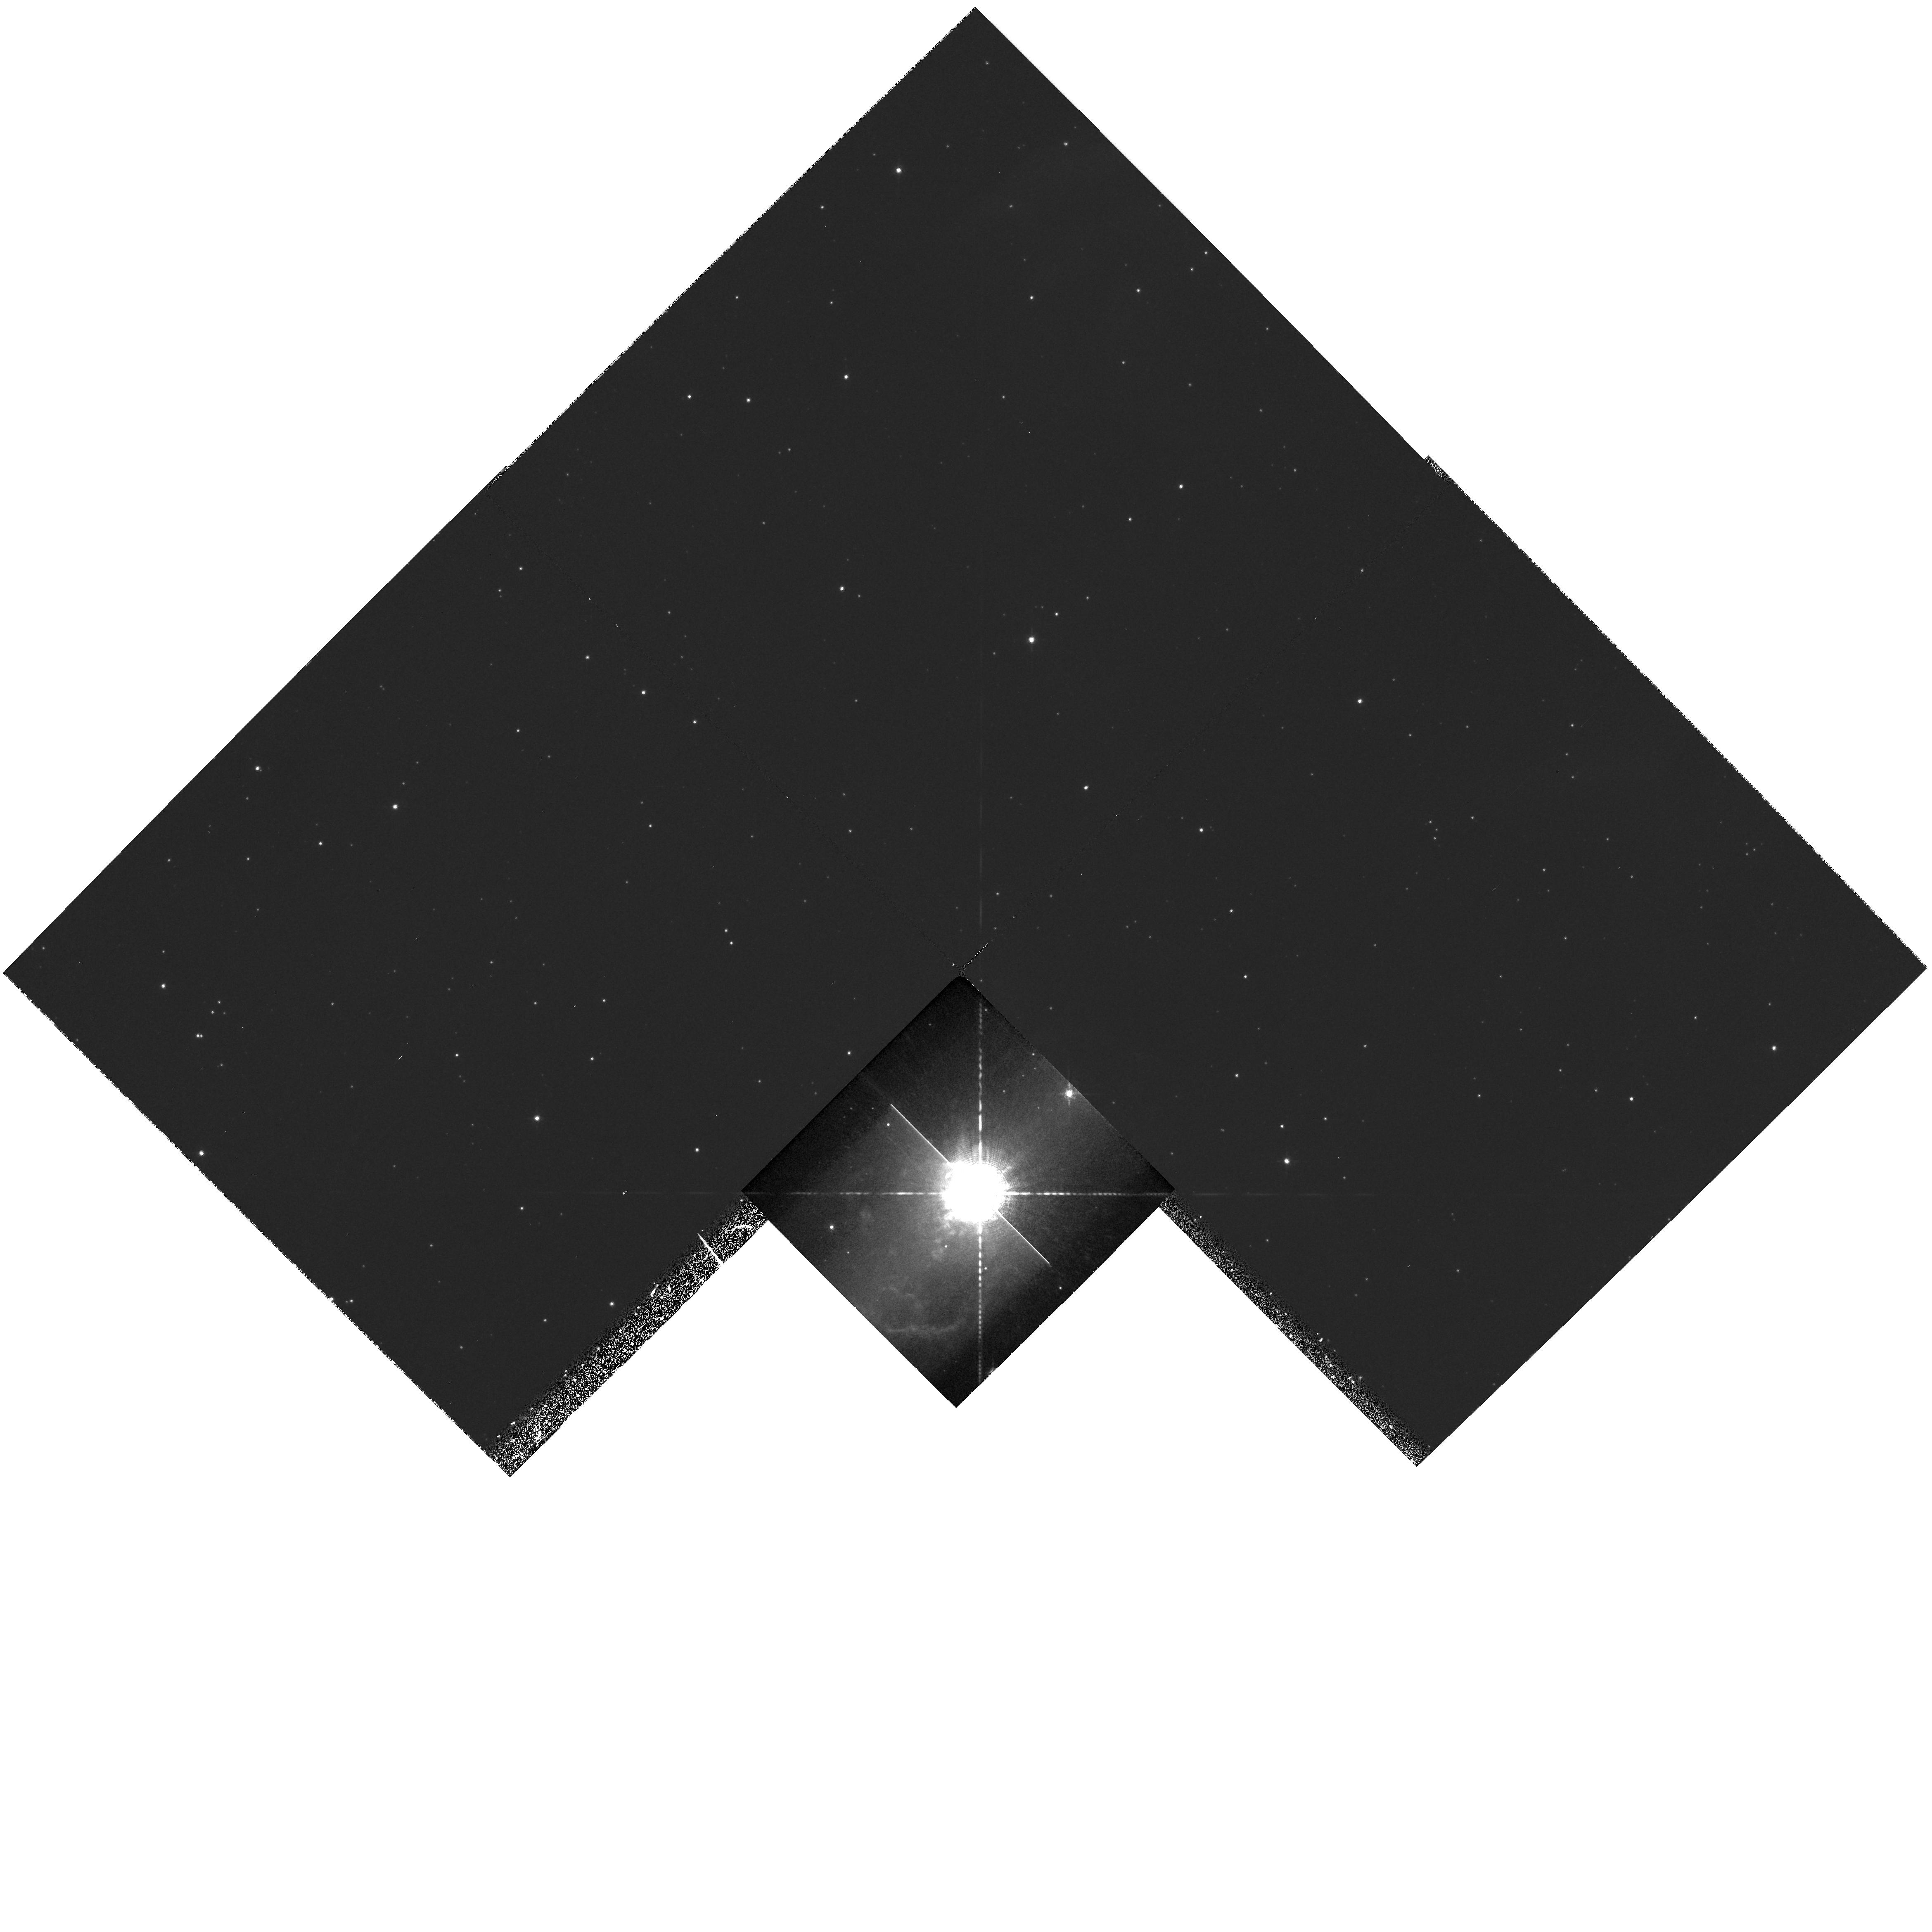
Target: HR-CARINAE
Instrument: WFPC2/PC
Filter: F656N
Exposure: 30 min
Observation ID: hst_6693_03_wfpc2_pc_f656n_u36h03

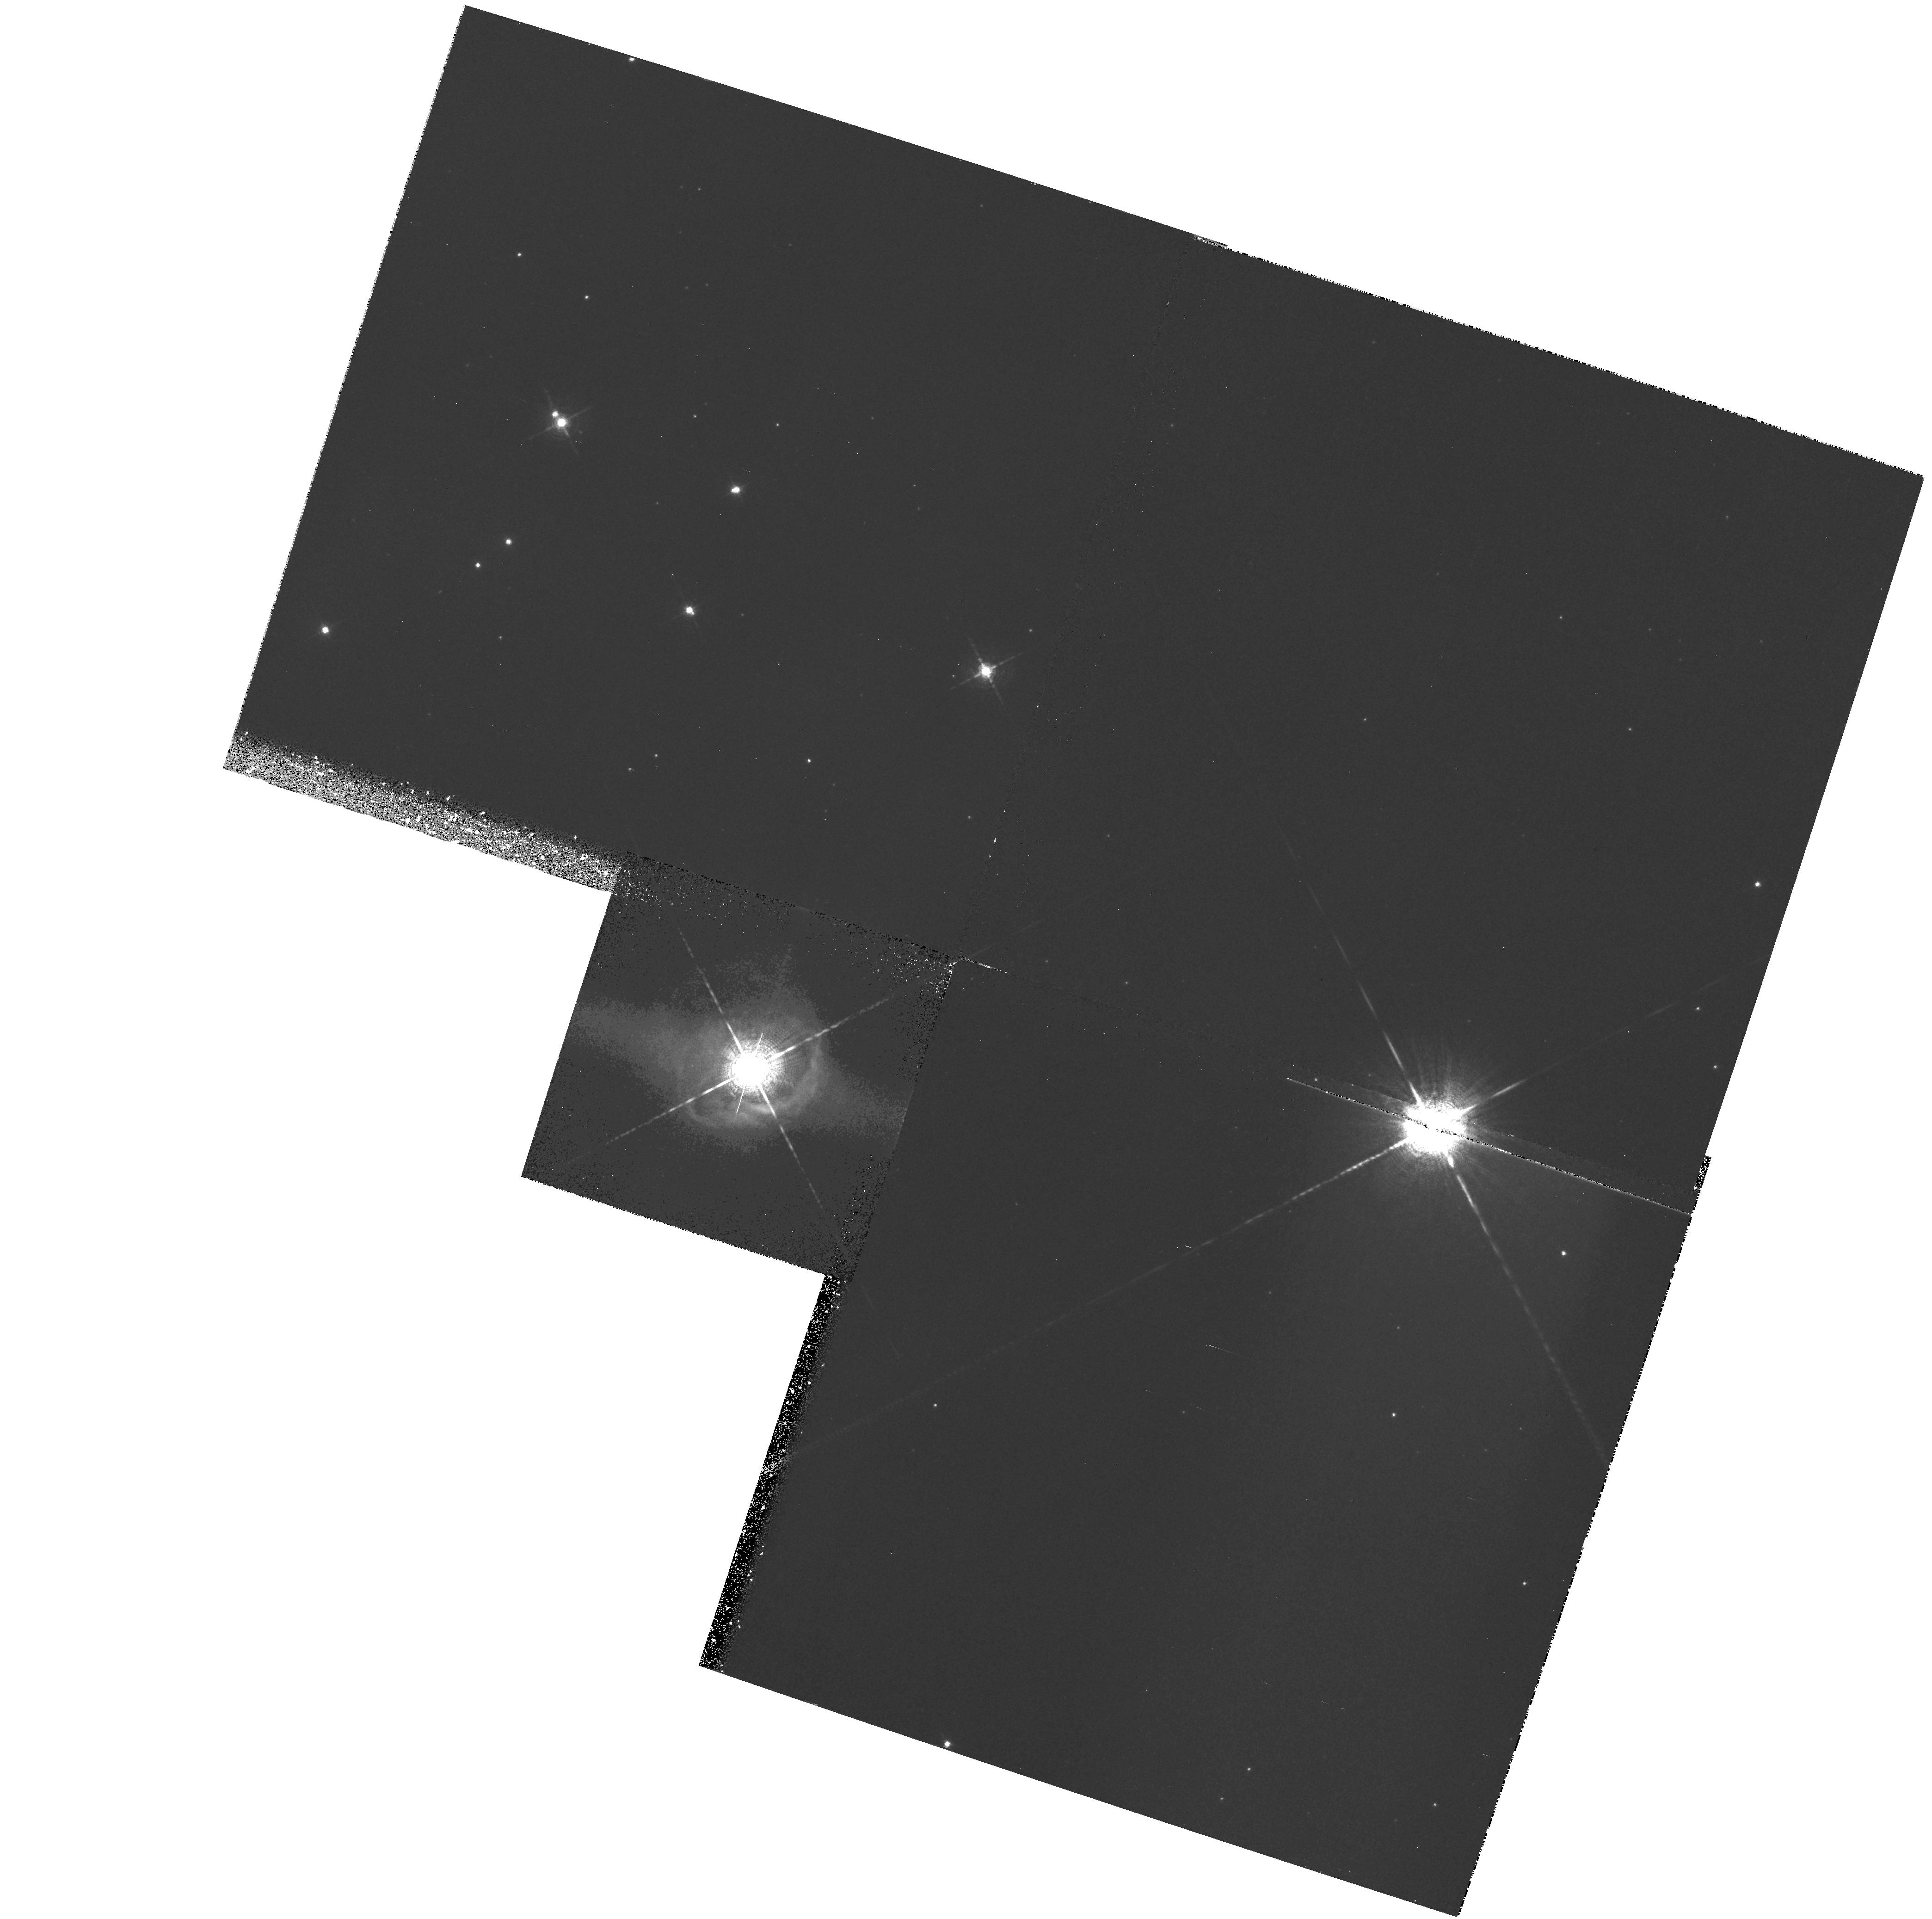
Target: HD168625
Instrument: WFPC2/PC
Filter: F656N
Exposure: 25 min
Observation ID: hst_6693_02_wfpc2_pc_f656n_u36h02

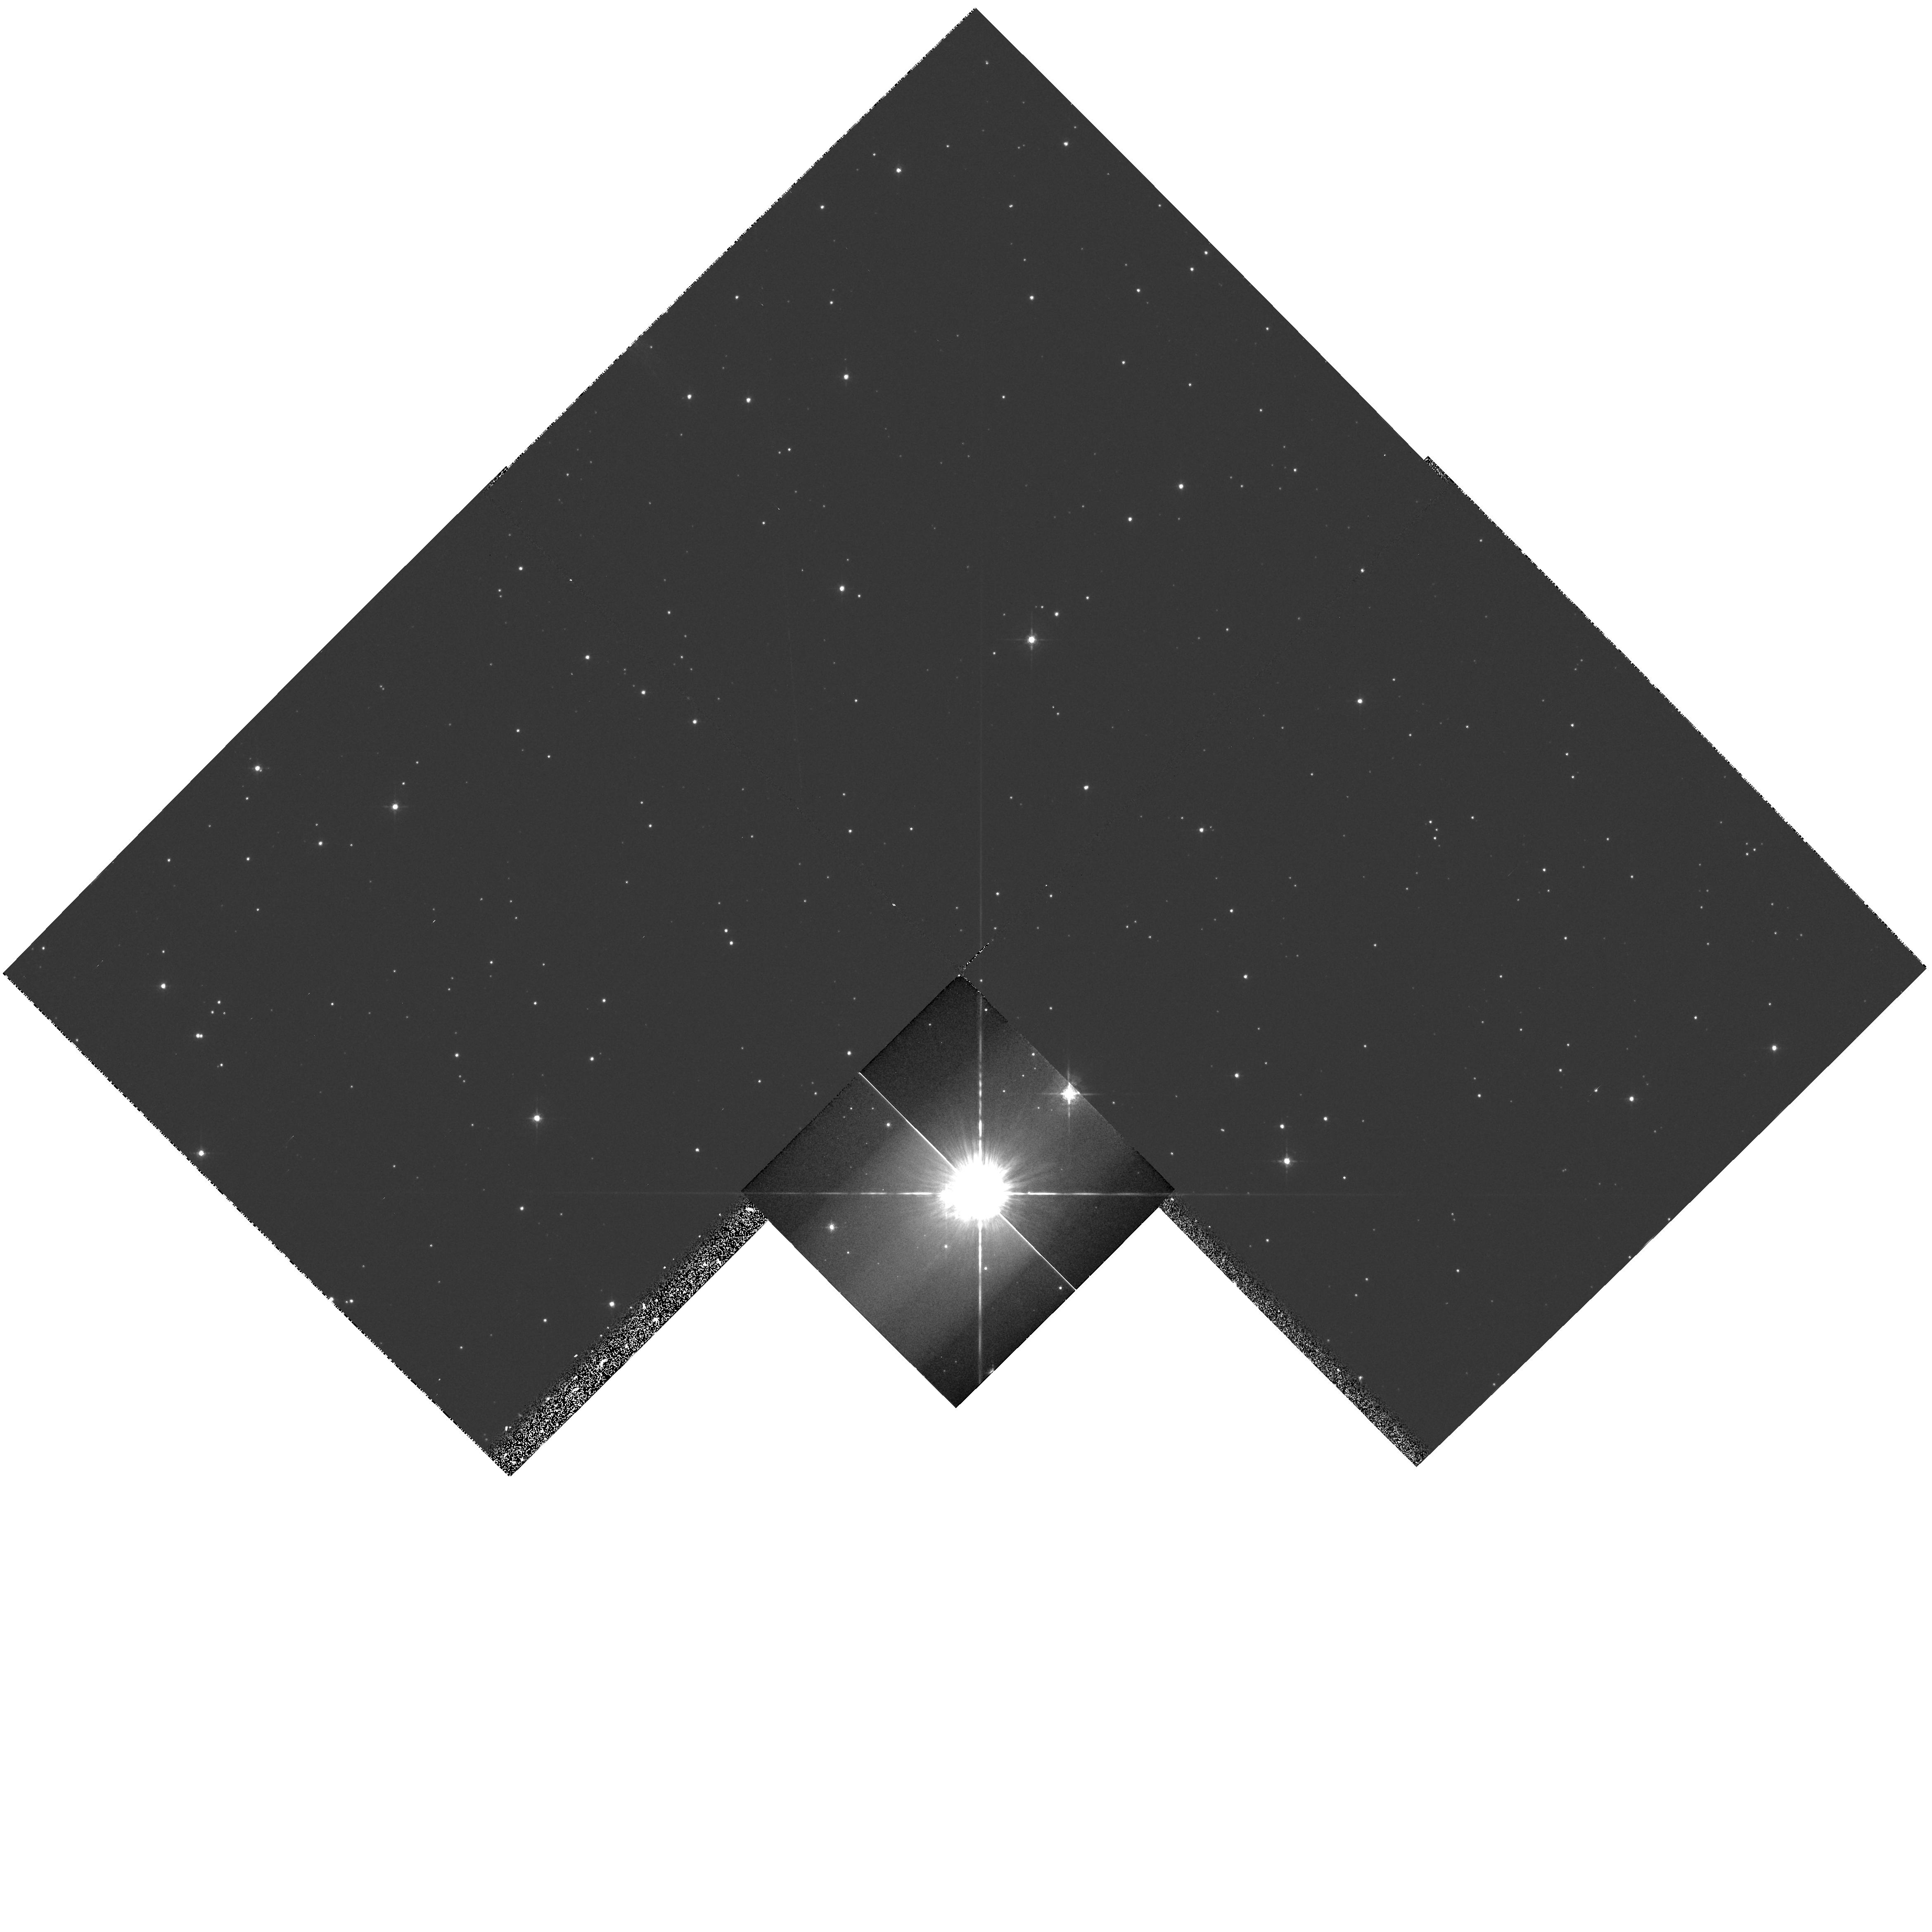
Target: HR-CARINAE
Instrument: WFPC2/PC
Filter: F547M
Exposure: 4 min
Observation ID: hst_6693_03_wfpc2_pc_f547m_u36h03

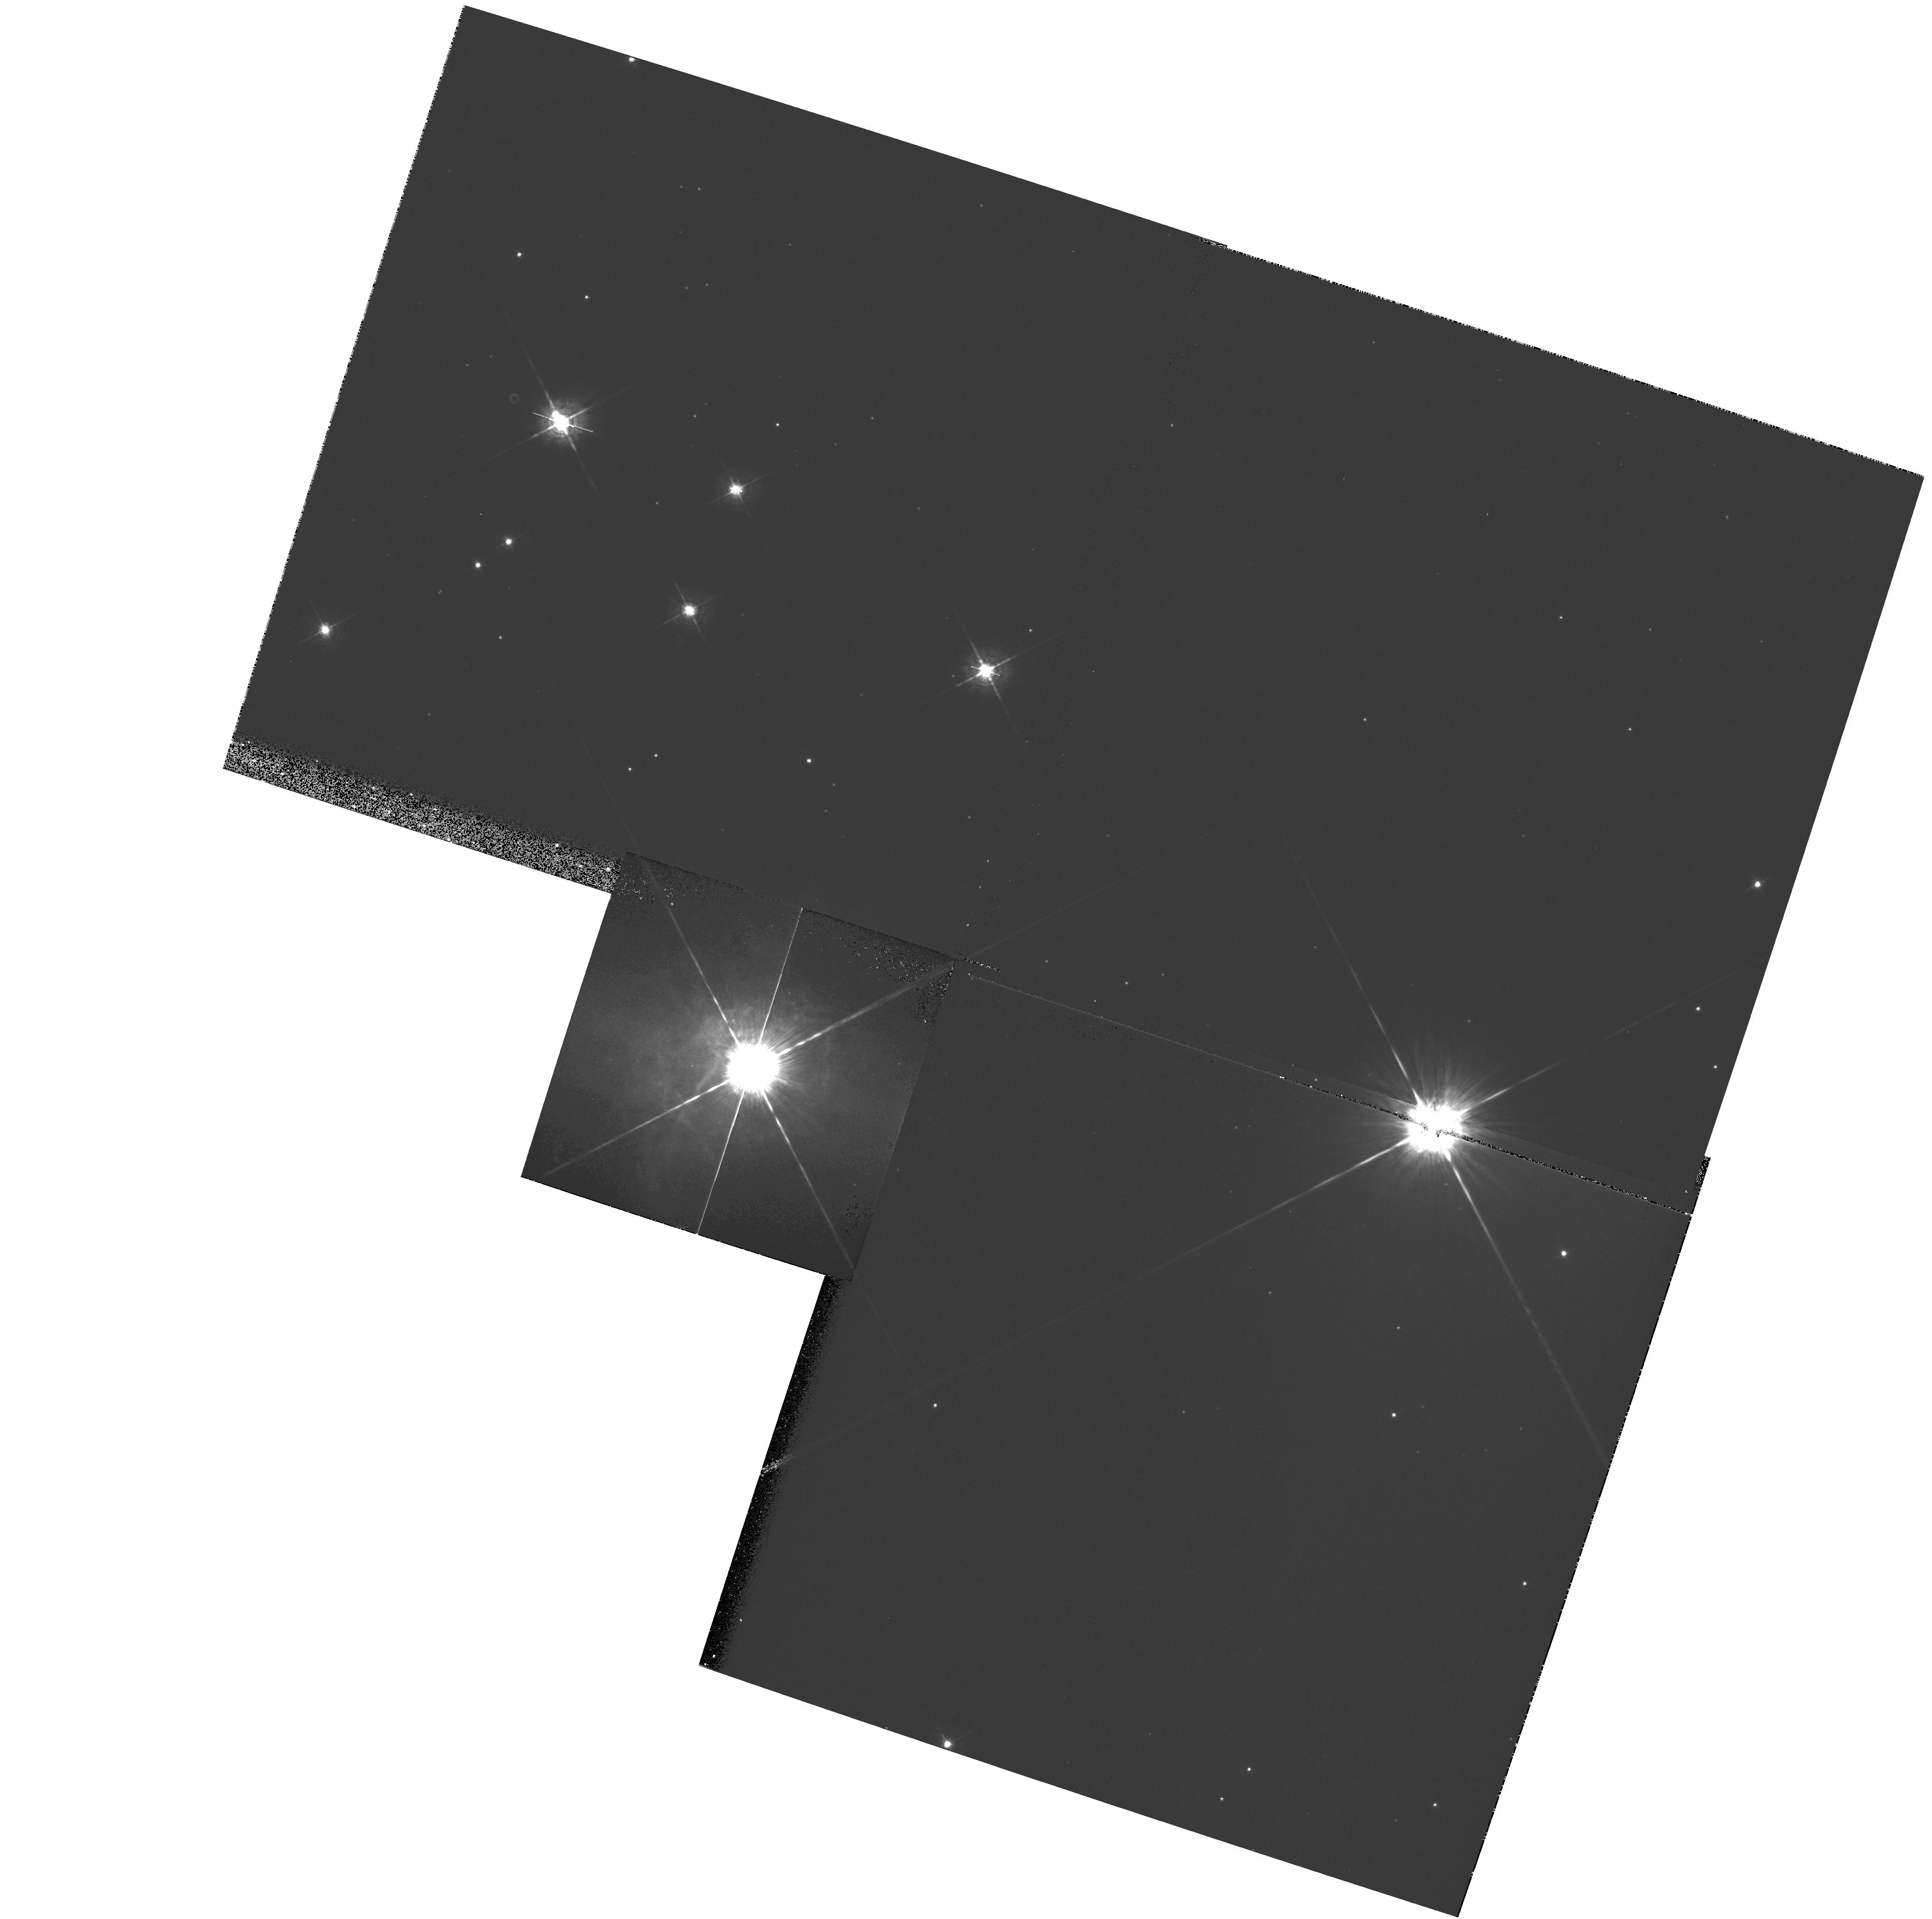
Target: HD168625
Instrument: WFPC2/PC
Filter: F547M
Exposure: 7 min
Observation ID: hst_6693_02_wfpc2_pc_f547m_u36h02

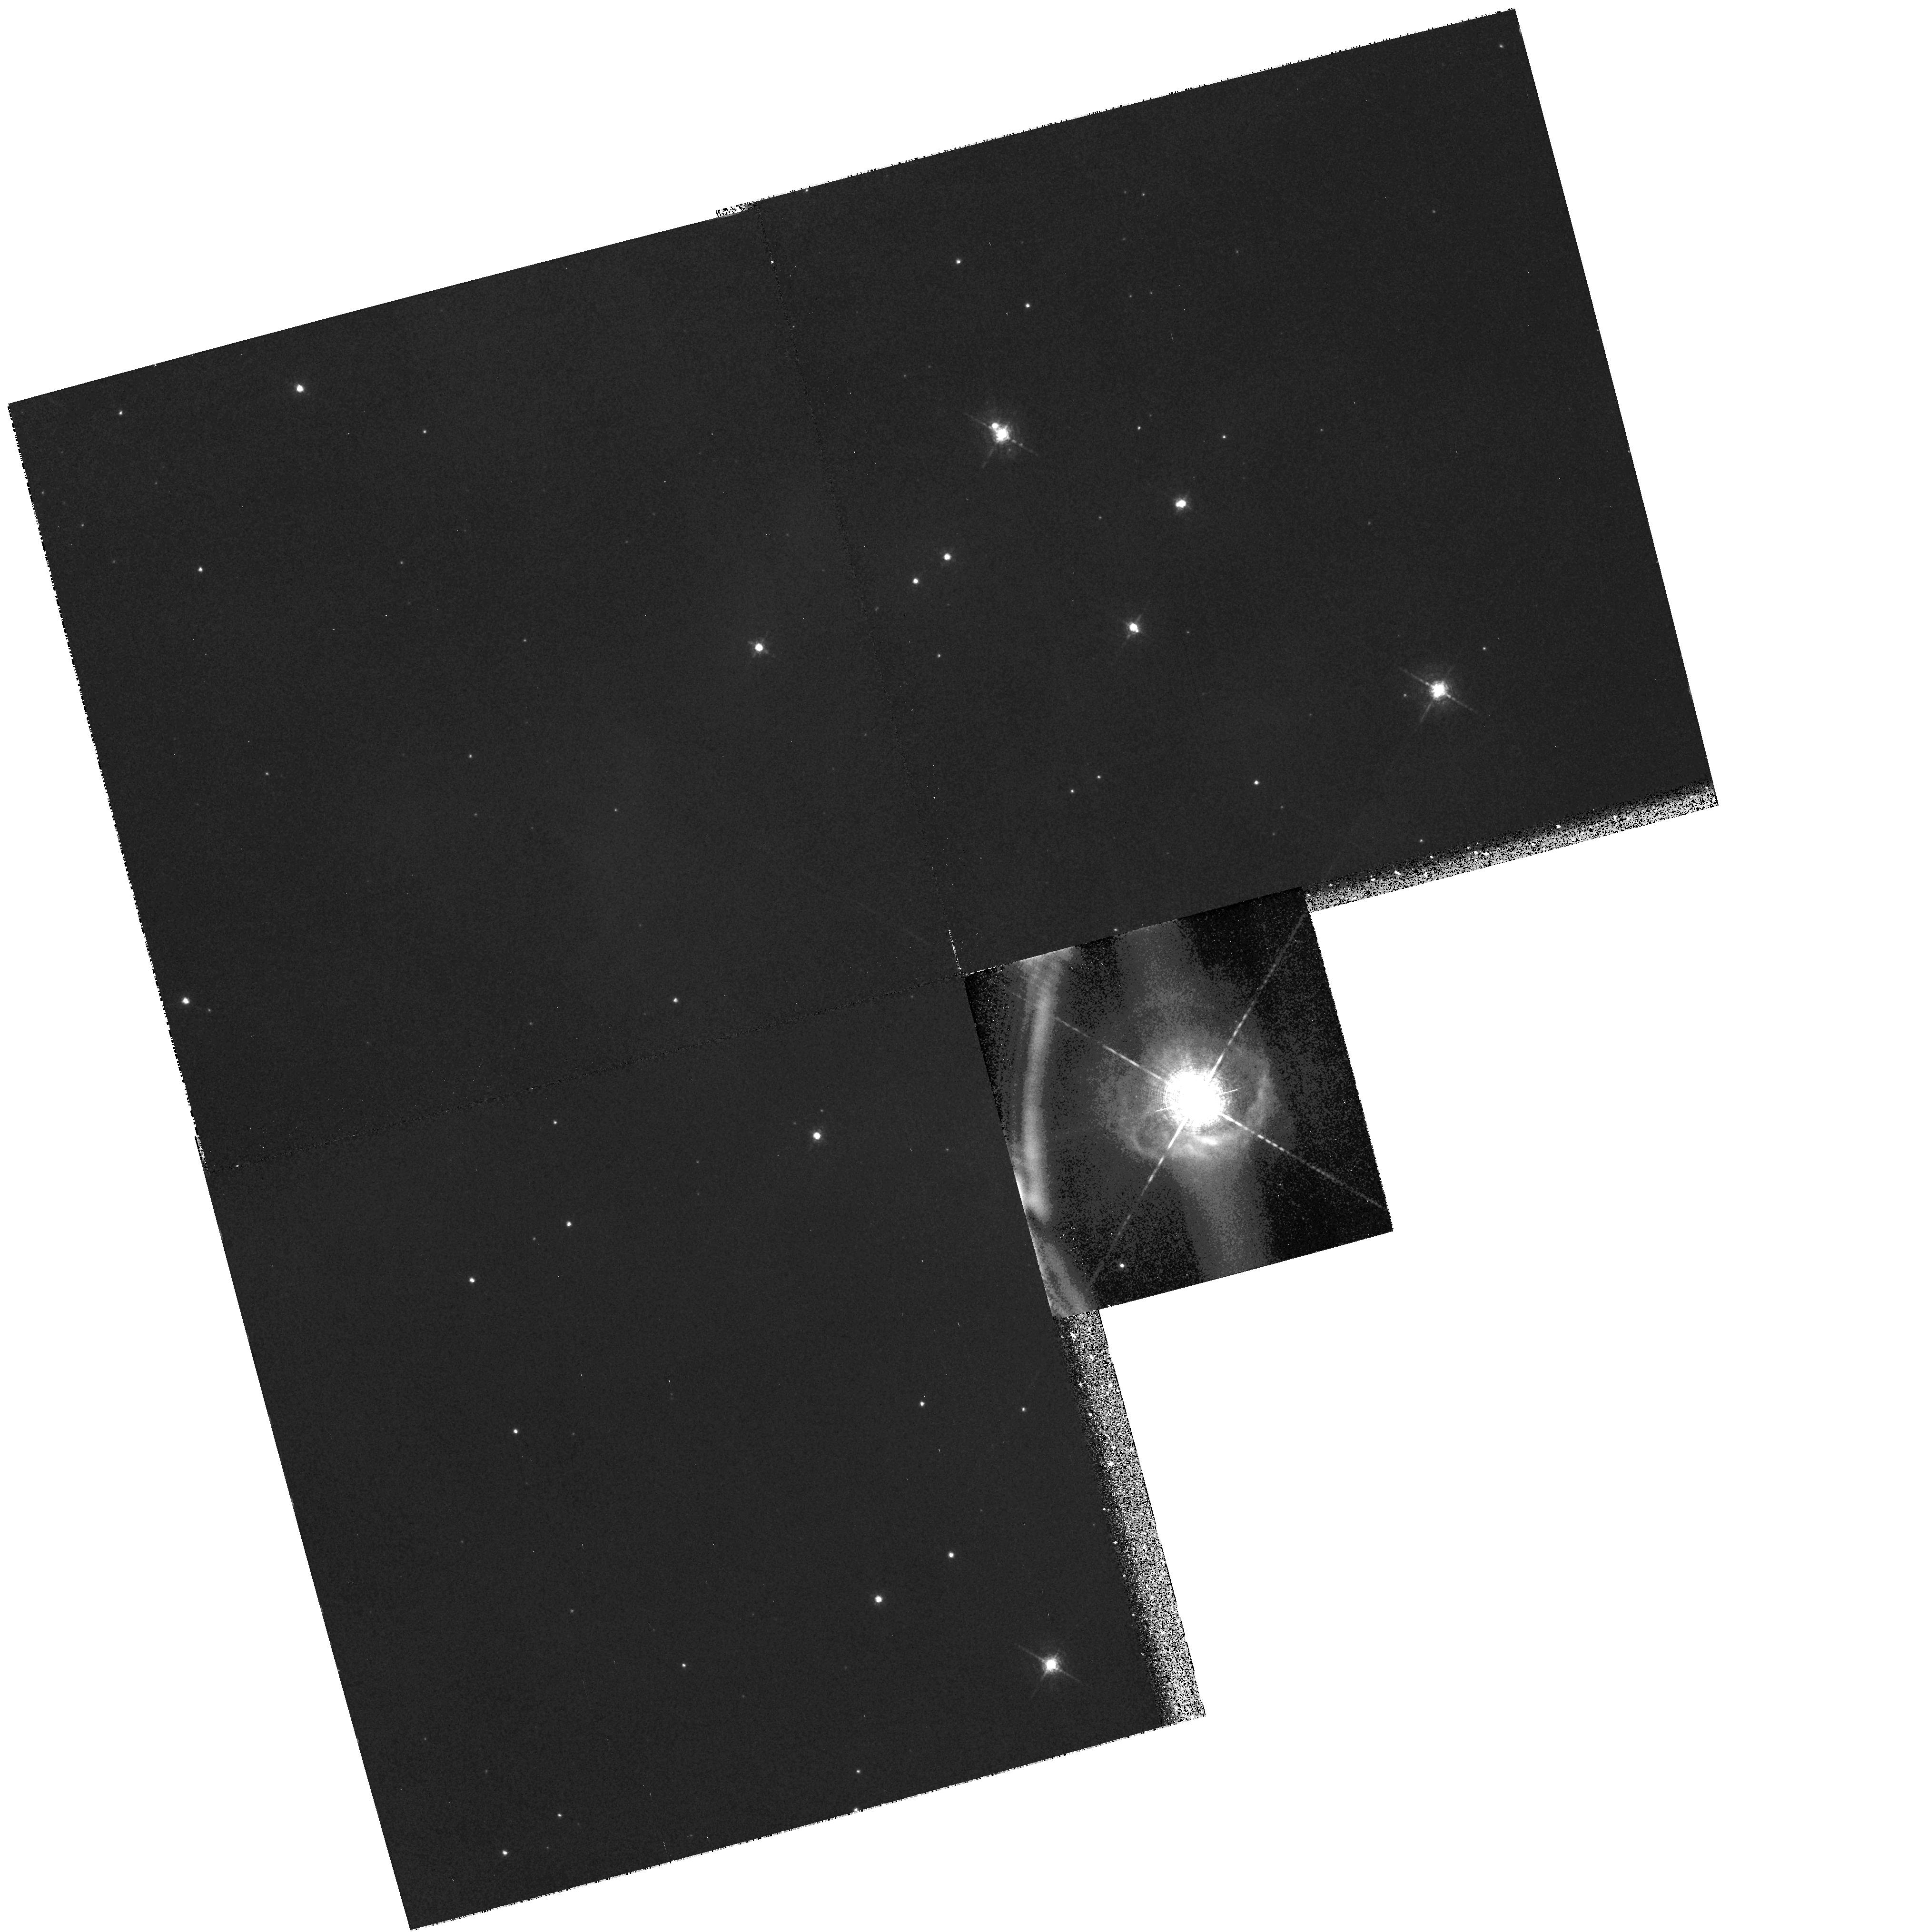
Target: HD168625
Instrument: WFPC2/PC
Filter: F656N
Exposure: 25 min
Observation ID: hst_6693_01_wfpc2_pc_f656n_u36h01

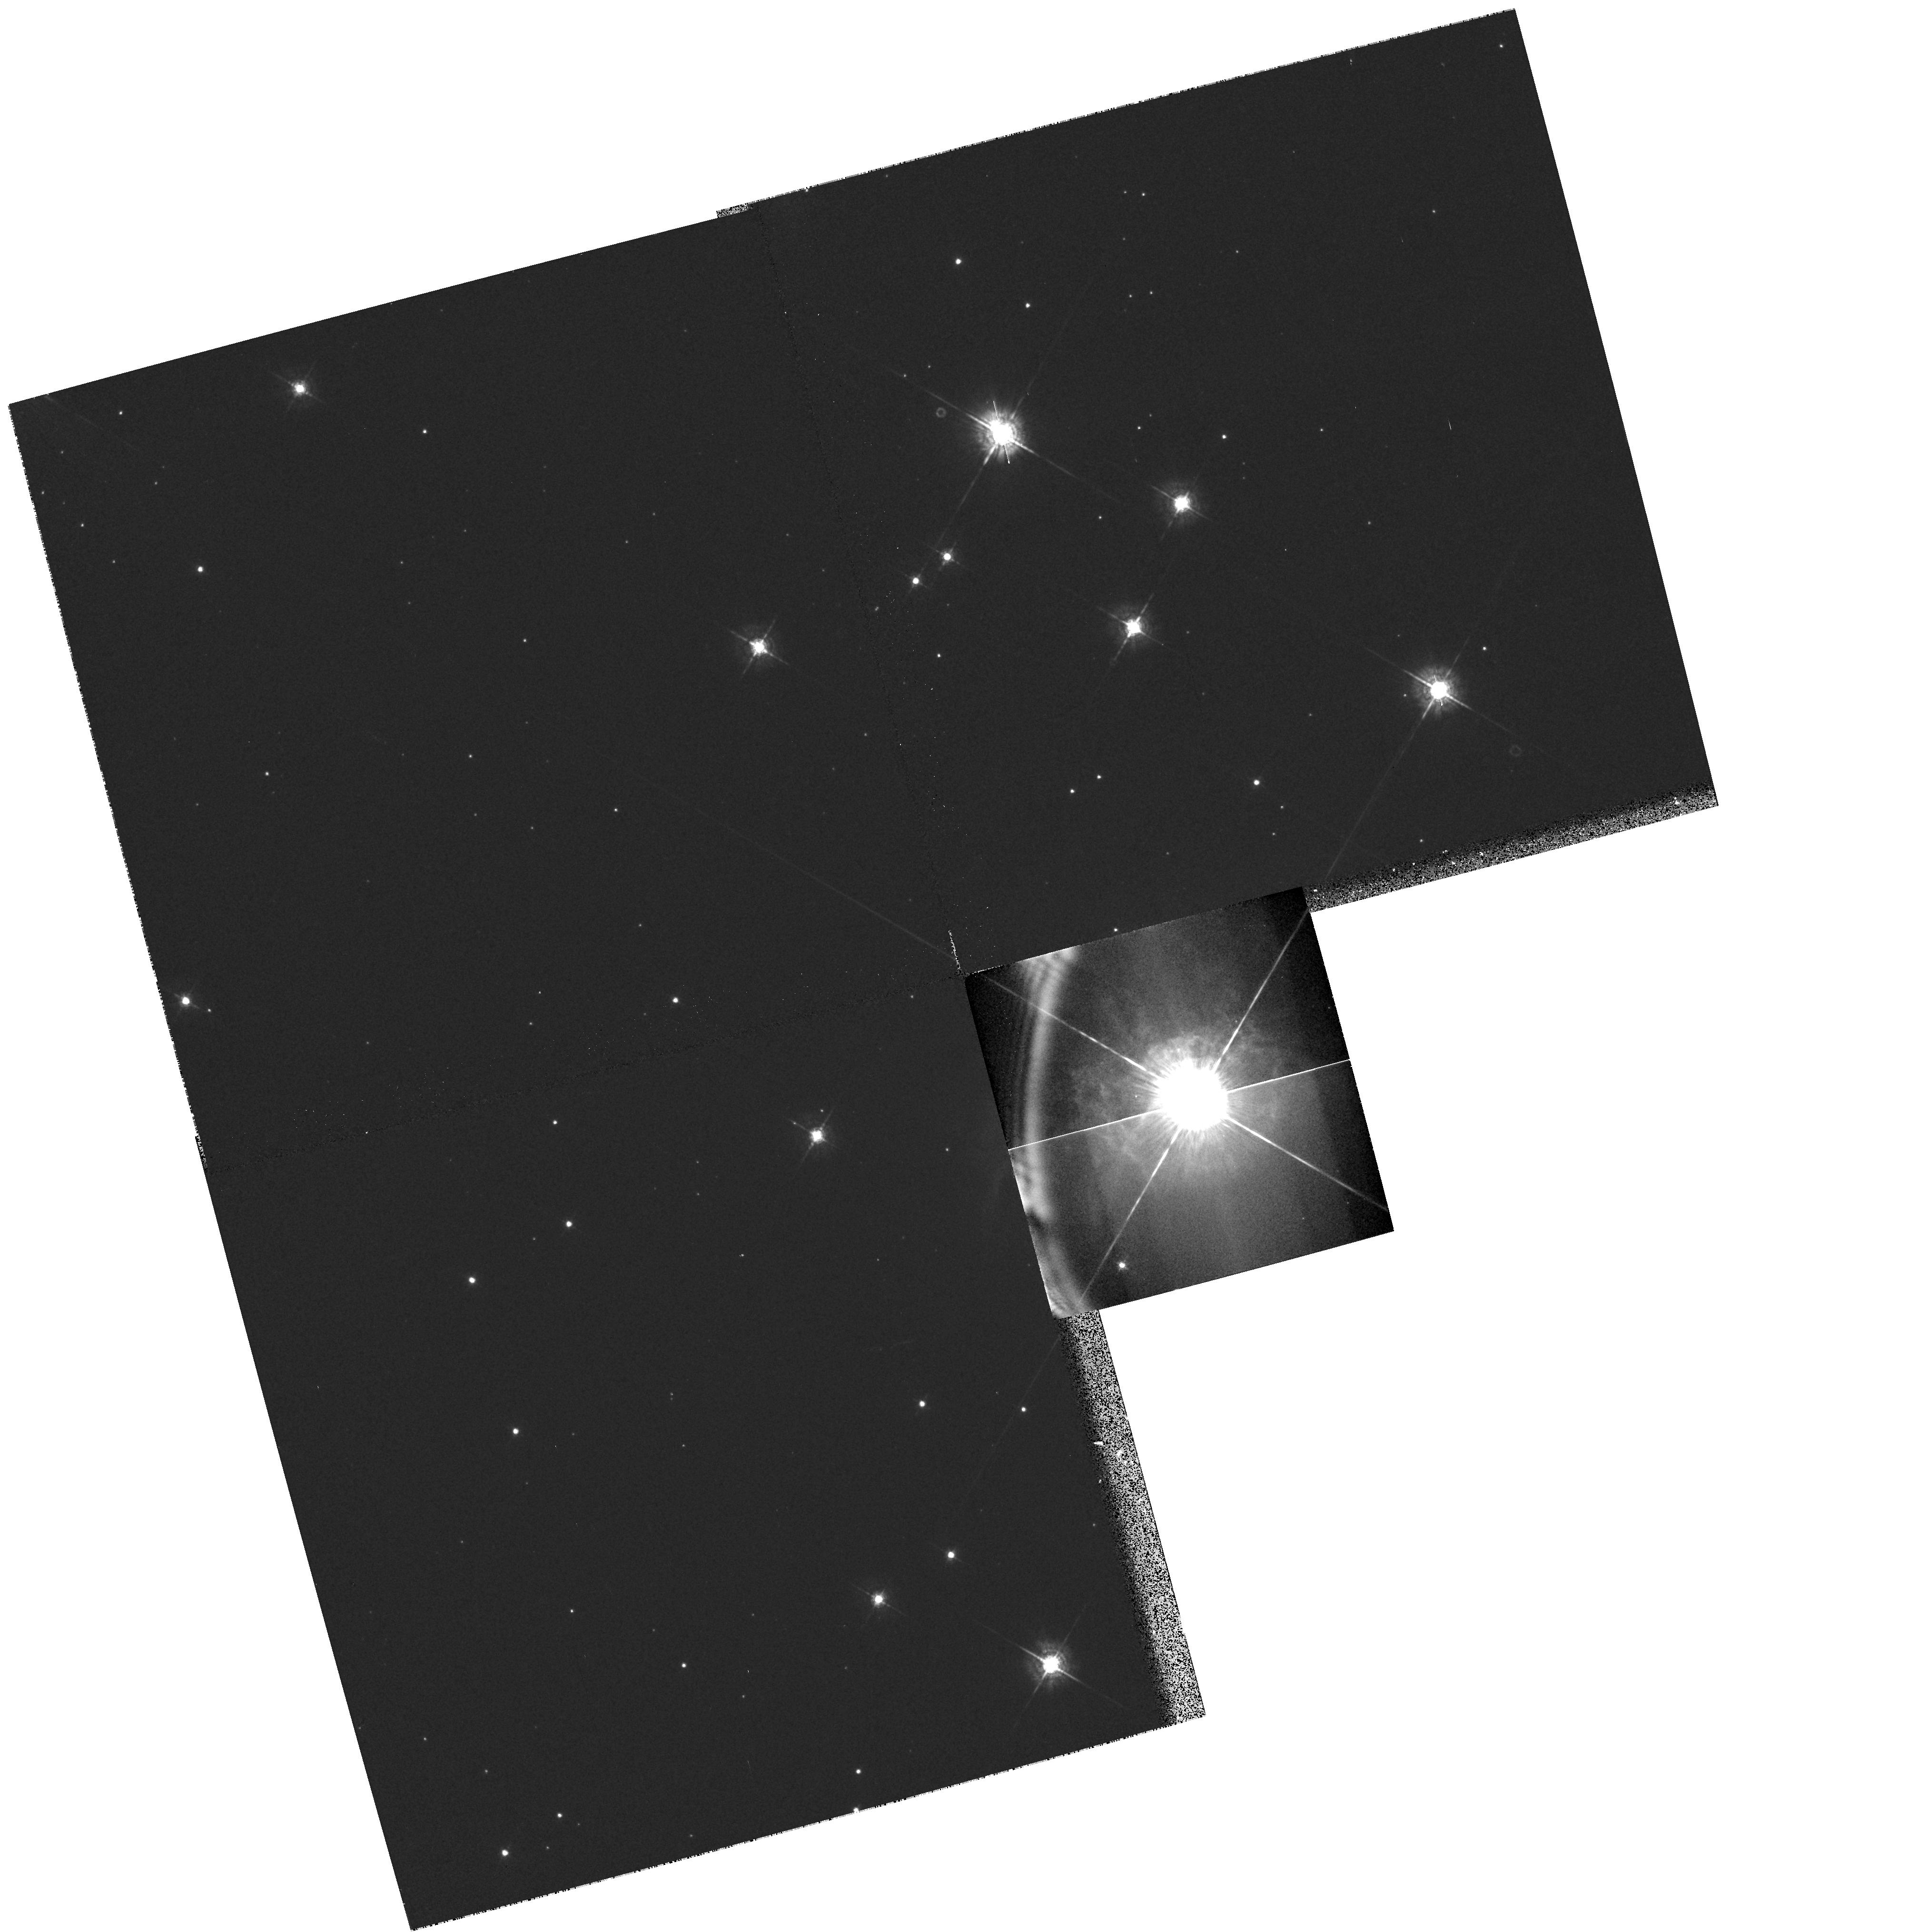
Target: HD168625
Instrument: WFPC2/PC
Filter: F547M
Exposure: 7 min
Observation ID: hst_6693_01_wfpc2_pc_f547m_u36h01

Circumstellar Nebulae  as  Fossil Records of the Mass Loss History in Luminous Blue Variables (PI: Nota, Antonella)

We propose to exploit the unique spatial resolution of HST to perform a detailed imaging study of three nebulae around Galactic Luminous Blue Variables, selected on the basis of their different morphologies and physical characteristics. The observations will be performed in selected lines and in the continuum, in order to derive a complete picture of the ionized gas and dust distribution within the nebulae, at the same high resolution. Extensive ground based coronographic observations of these nebulae suggest that an interacting wind scenario can explain most of the morphologies observed, both on large and small spatial scales. We want to compare the high resolution HST images with the predictions of multidimensional, hydrodynamical models to quantitatively establish 1) the wind velocity and mass loss properties of the pre outburst phase, and 2) the duration of the pre outburst phase. The large scale nebular structure will provide information on the LBV outburst mechanism and related intervening factors (rotation, binarity). The small scale features will provide information on the local instabilities, such as anisotropies of the wind. An experiment conducted on recent HST images of the galactic LBV AG Carinae has proven the method is effective and has demonstrated its potential as a diagnostic tool, to empirically investigate the mass loss history and, thereby, the evolutionary history of the central star.